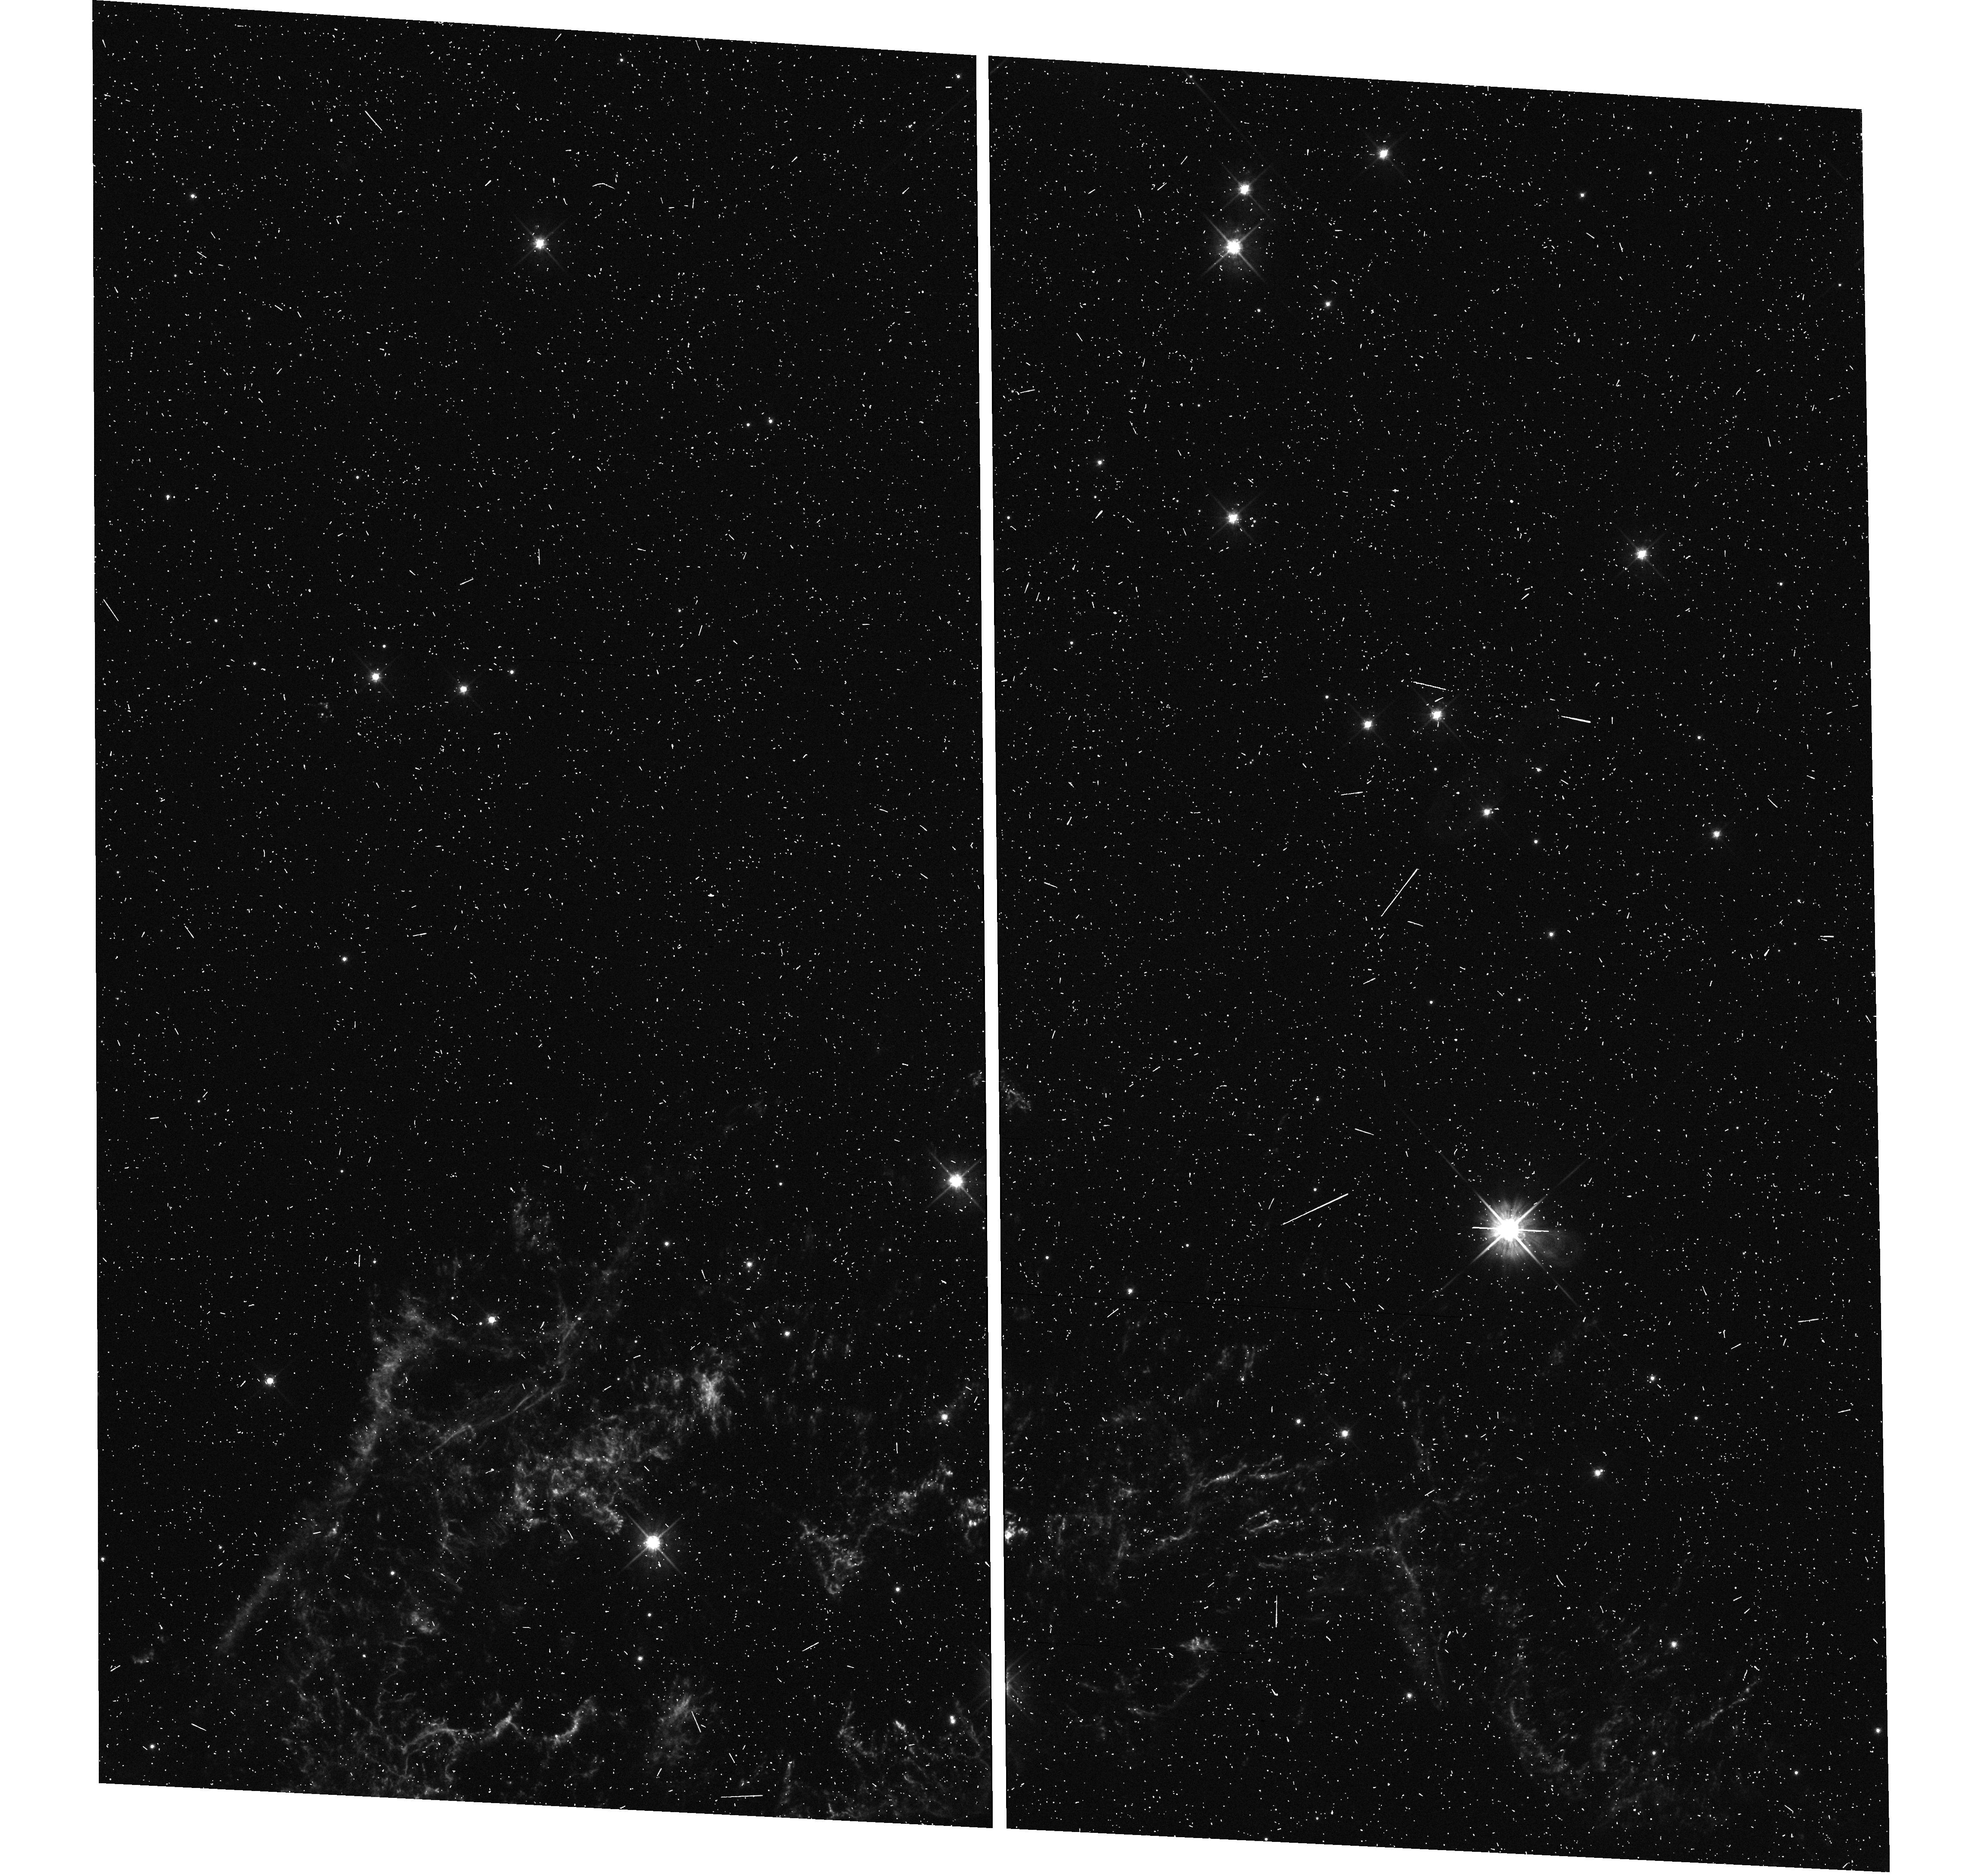
Target: CAS-A-NORTH. Instrument: WFC3/UVIS. Filter: F625W. Exposure: 8 min. Observation ID: hst_15337_02_wfc3_uvis_f625w_idg802

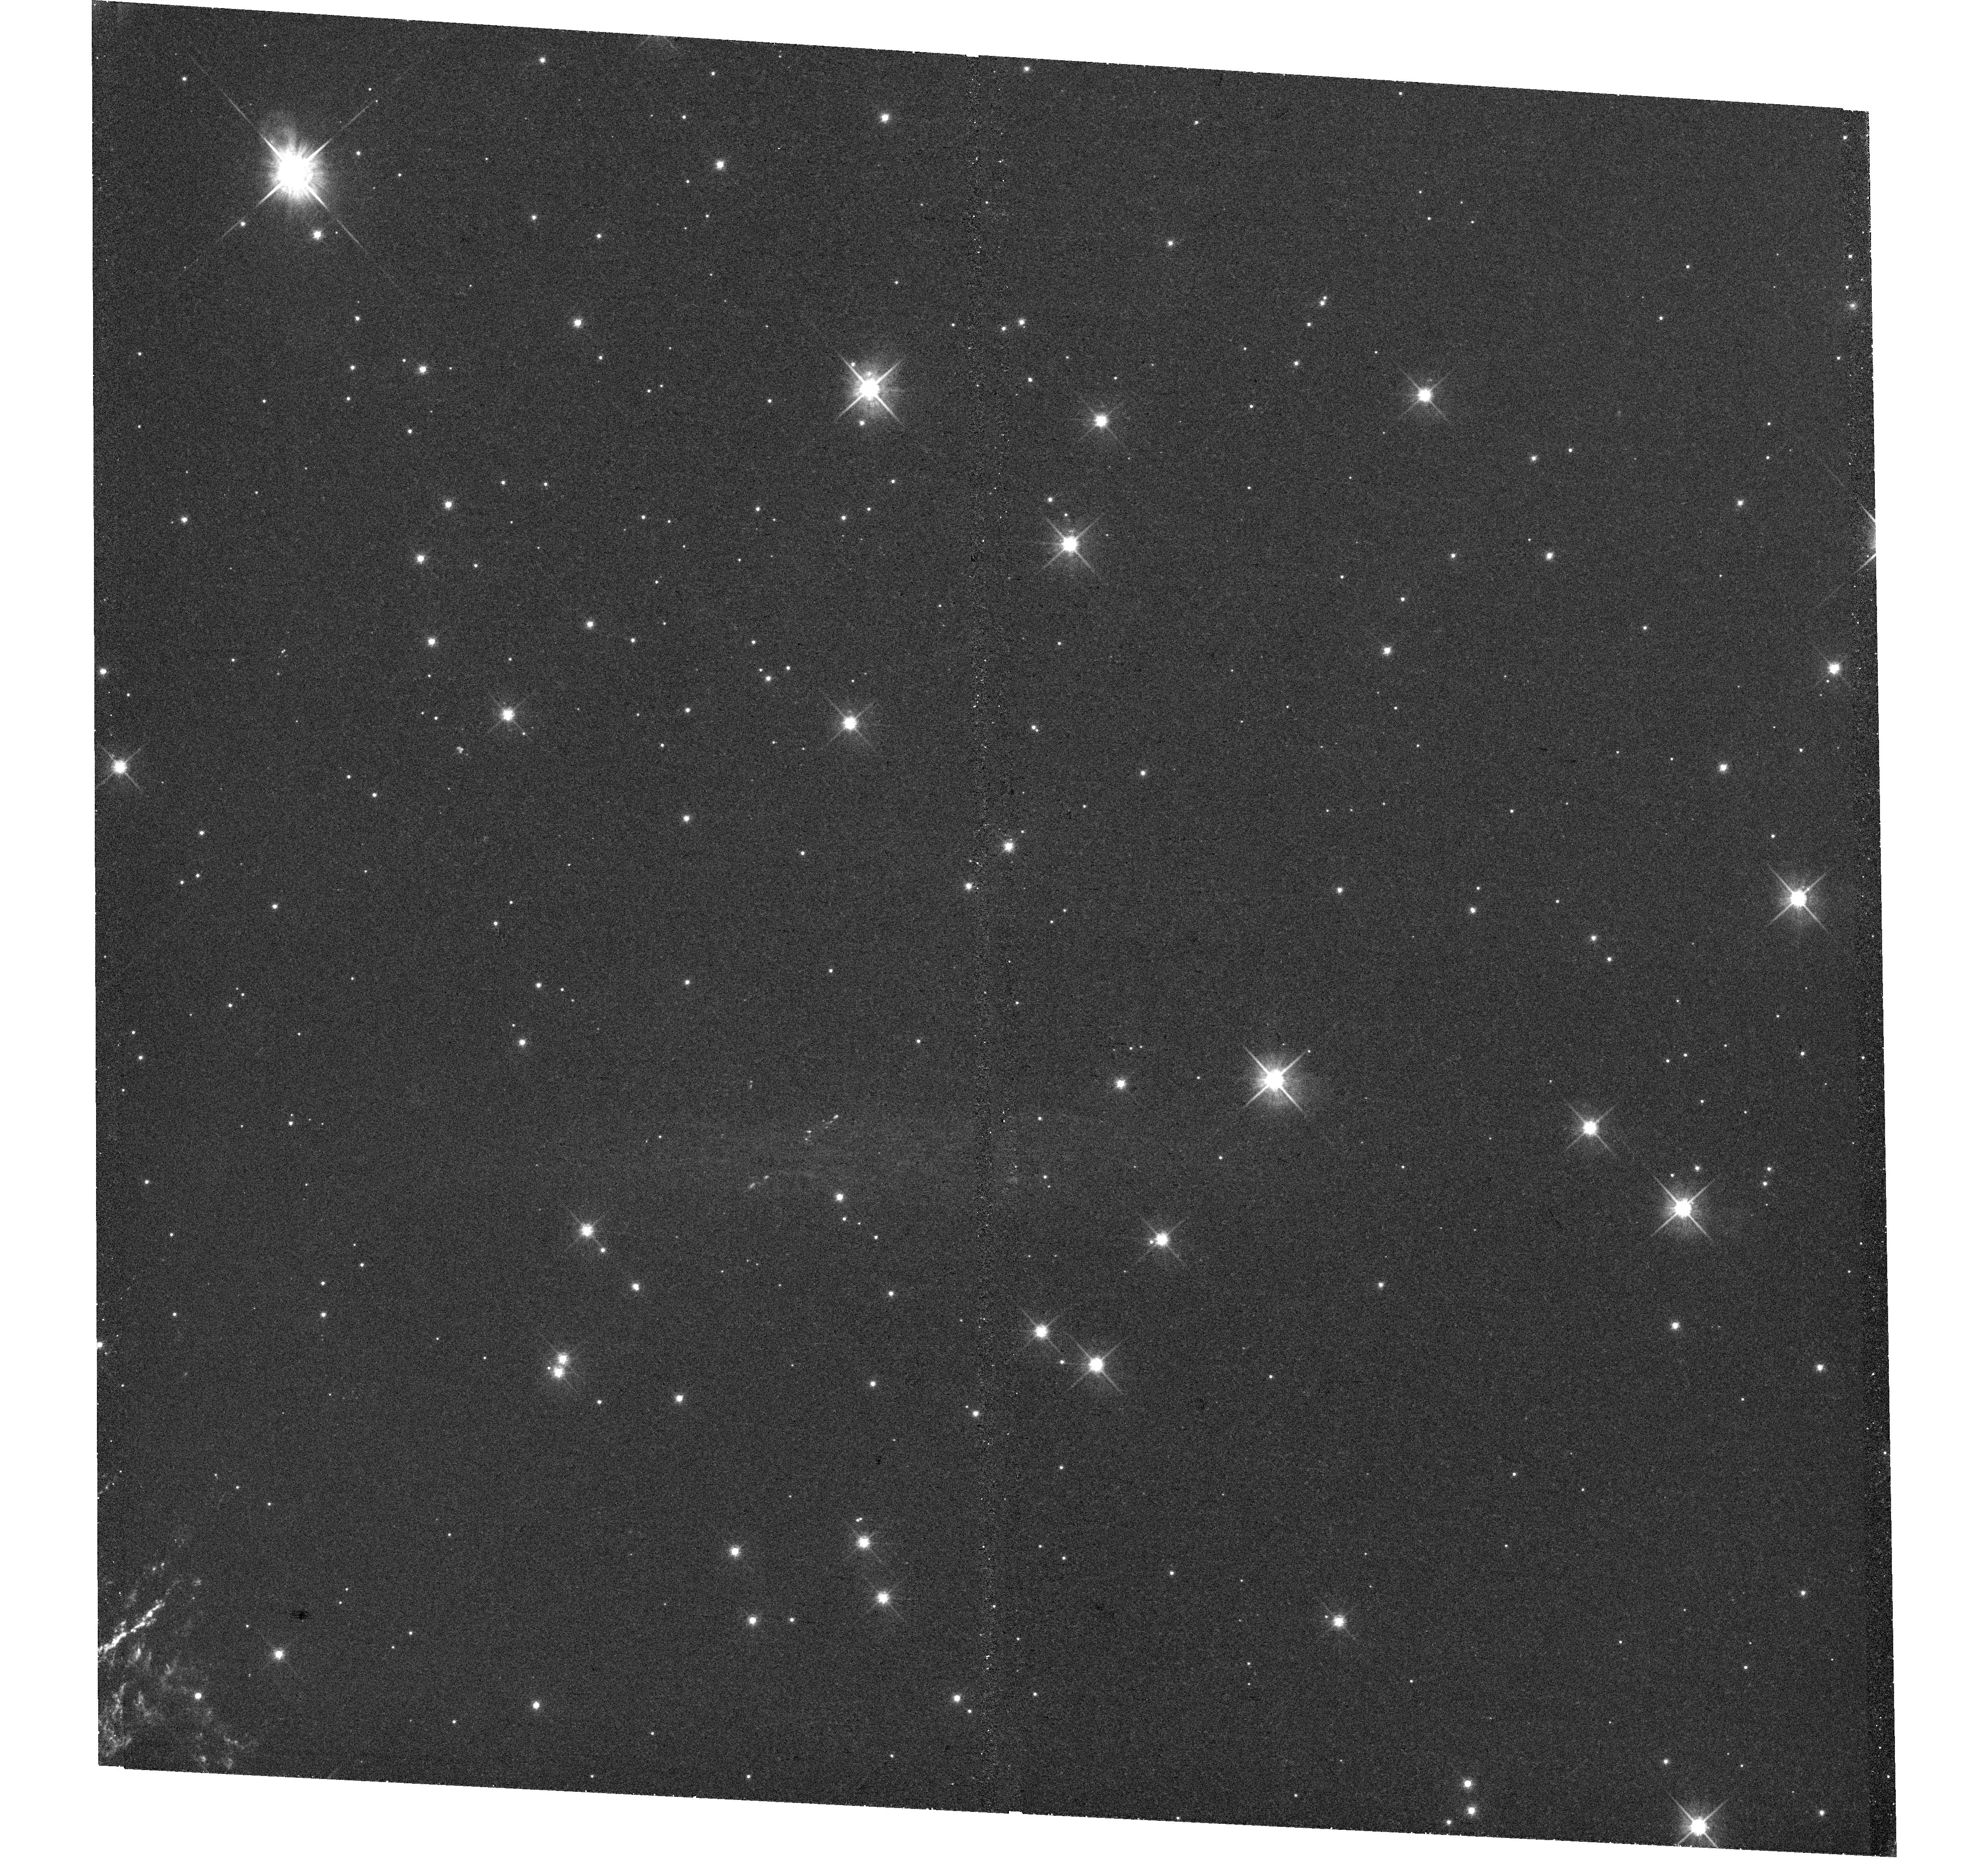
Target: CAS-A-NW. Instrument: WFC3/UVIS. Filter: F625W. Exposure: 33 min. Observation ID: hst_15337_03_wfc3_uvis_f625w_idg803

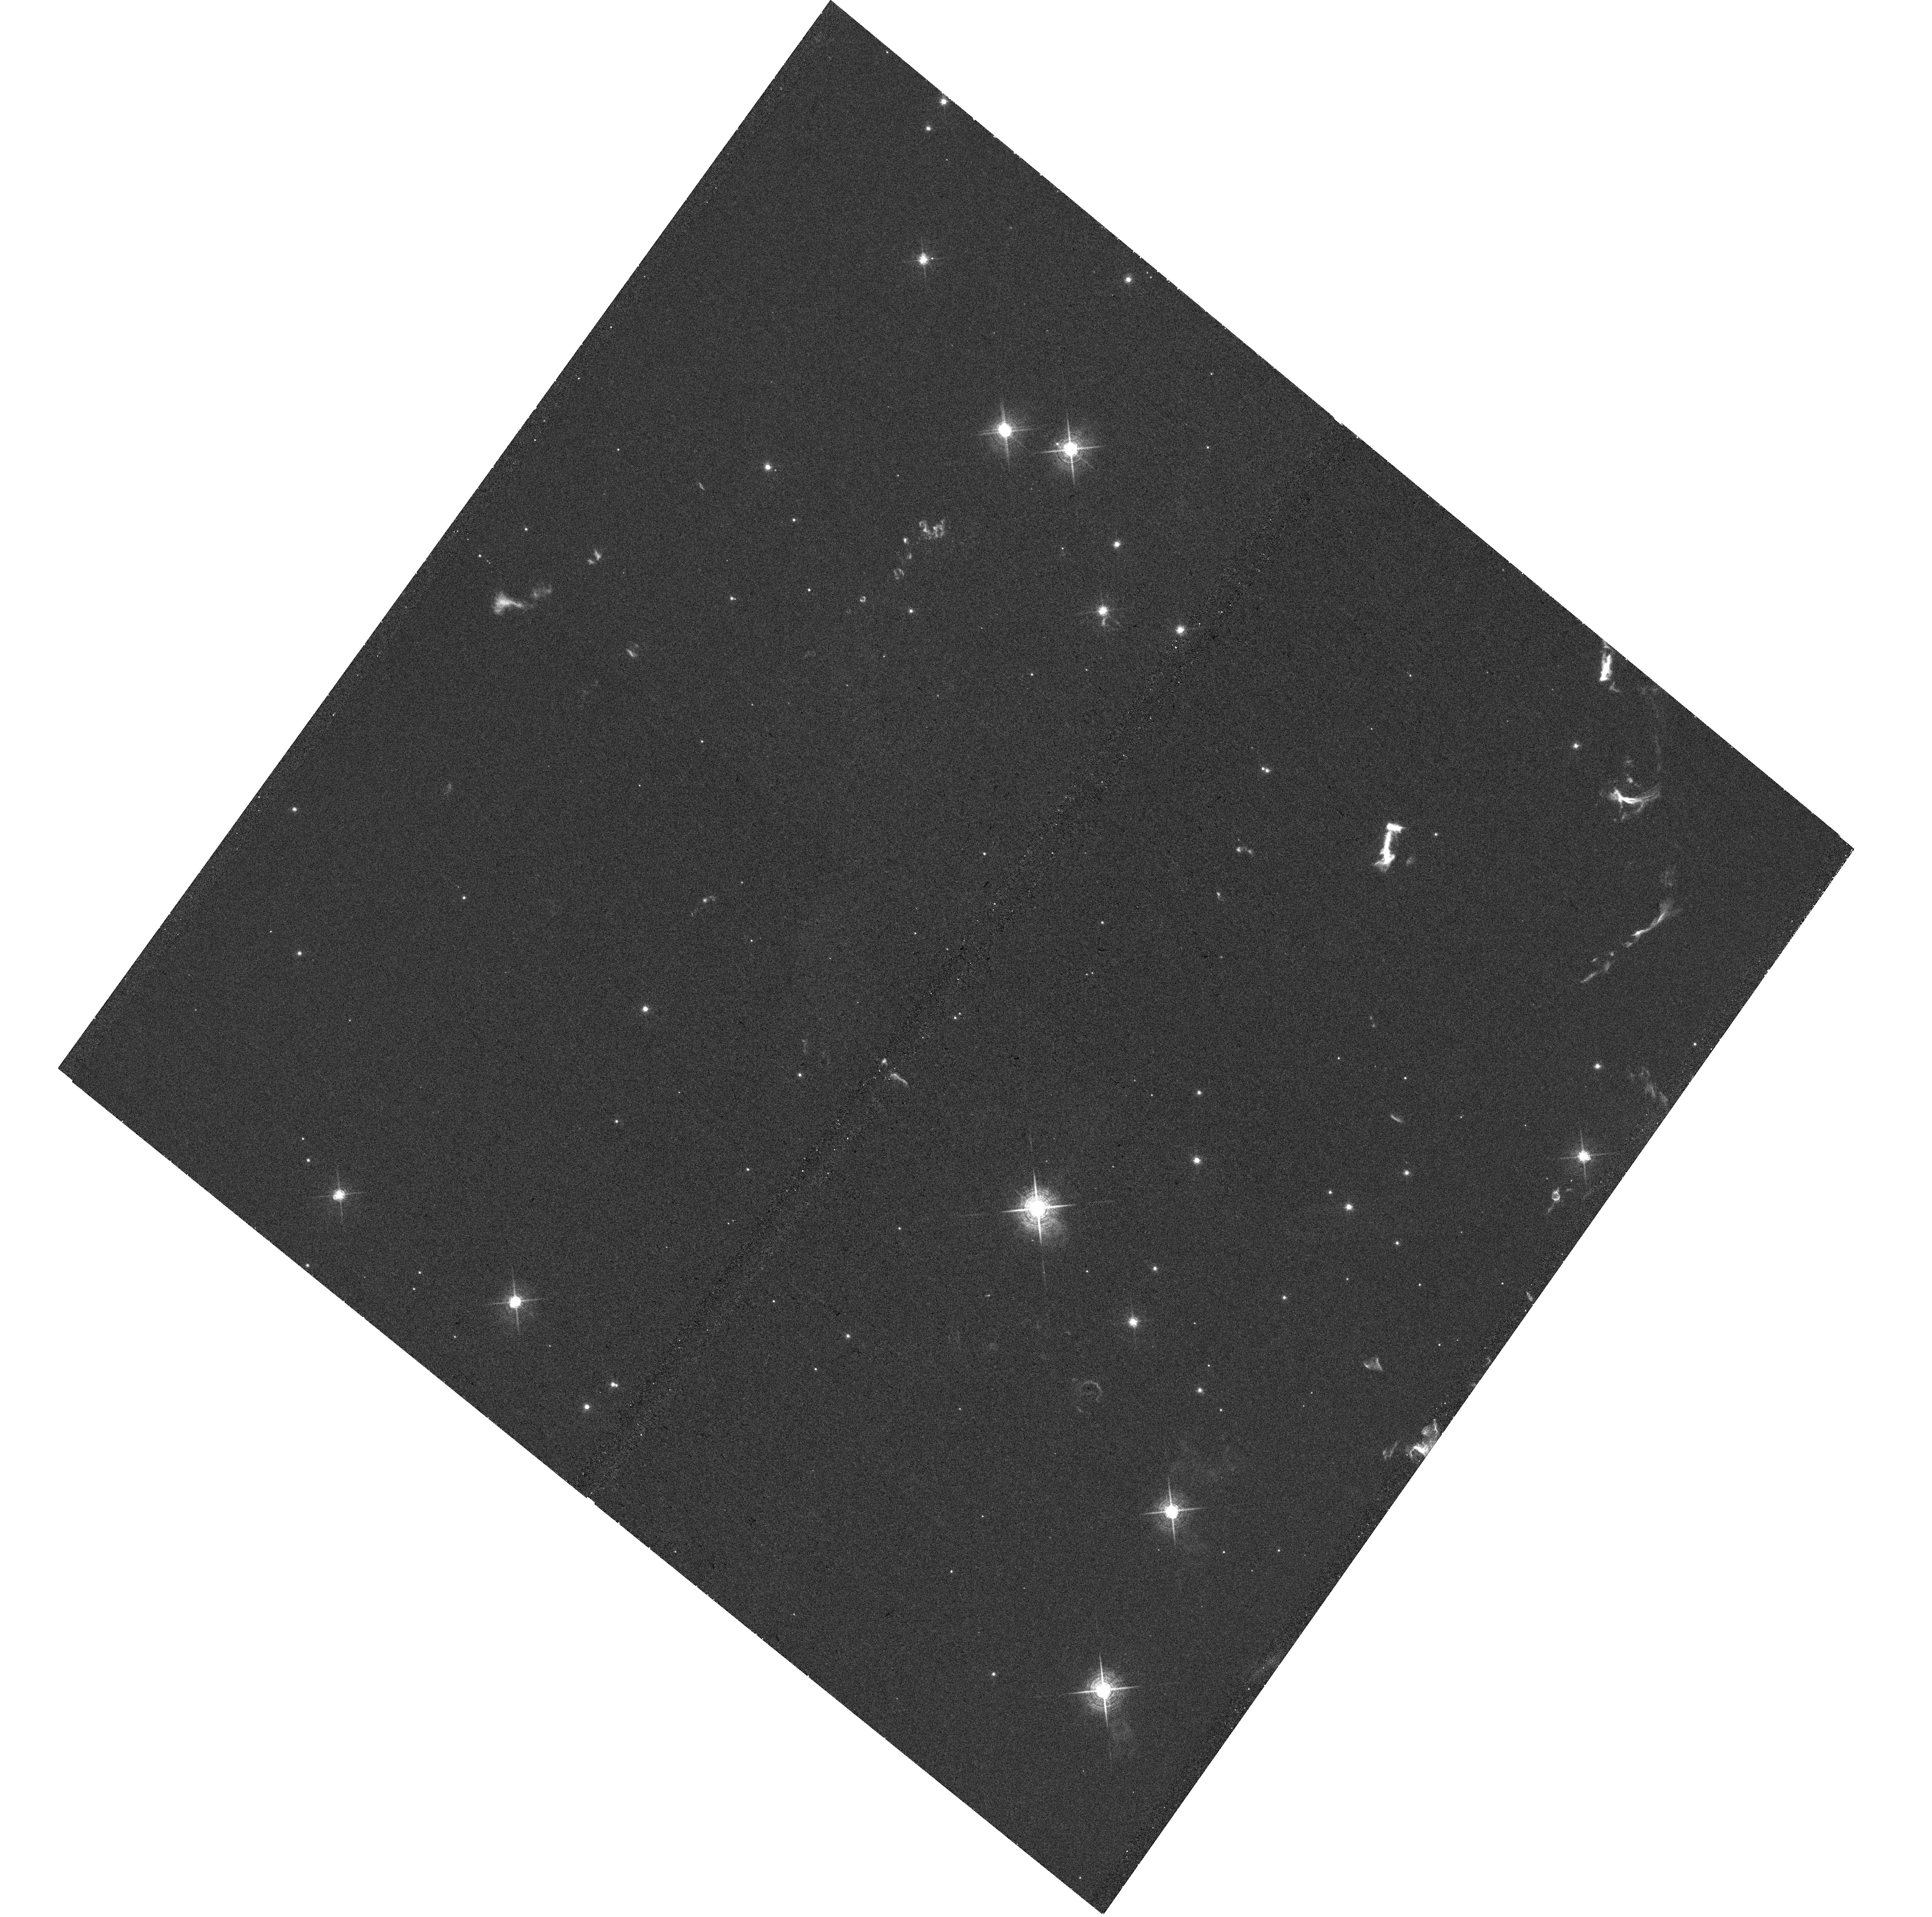
Target: CAS-A-SOUTH-CENTER. Instrument: WFC3/UVIS. Filter: F657N. Exposure: 31 min. Observation ID: hst_15337_a4_wfc3_uvis_f657n_idg8a4

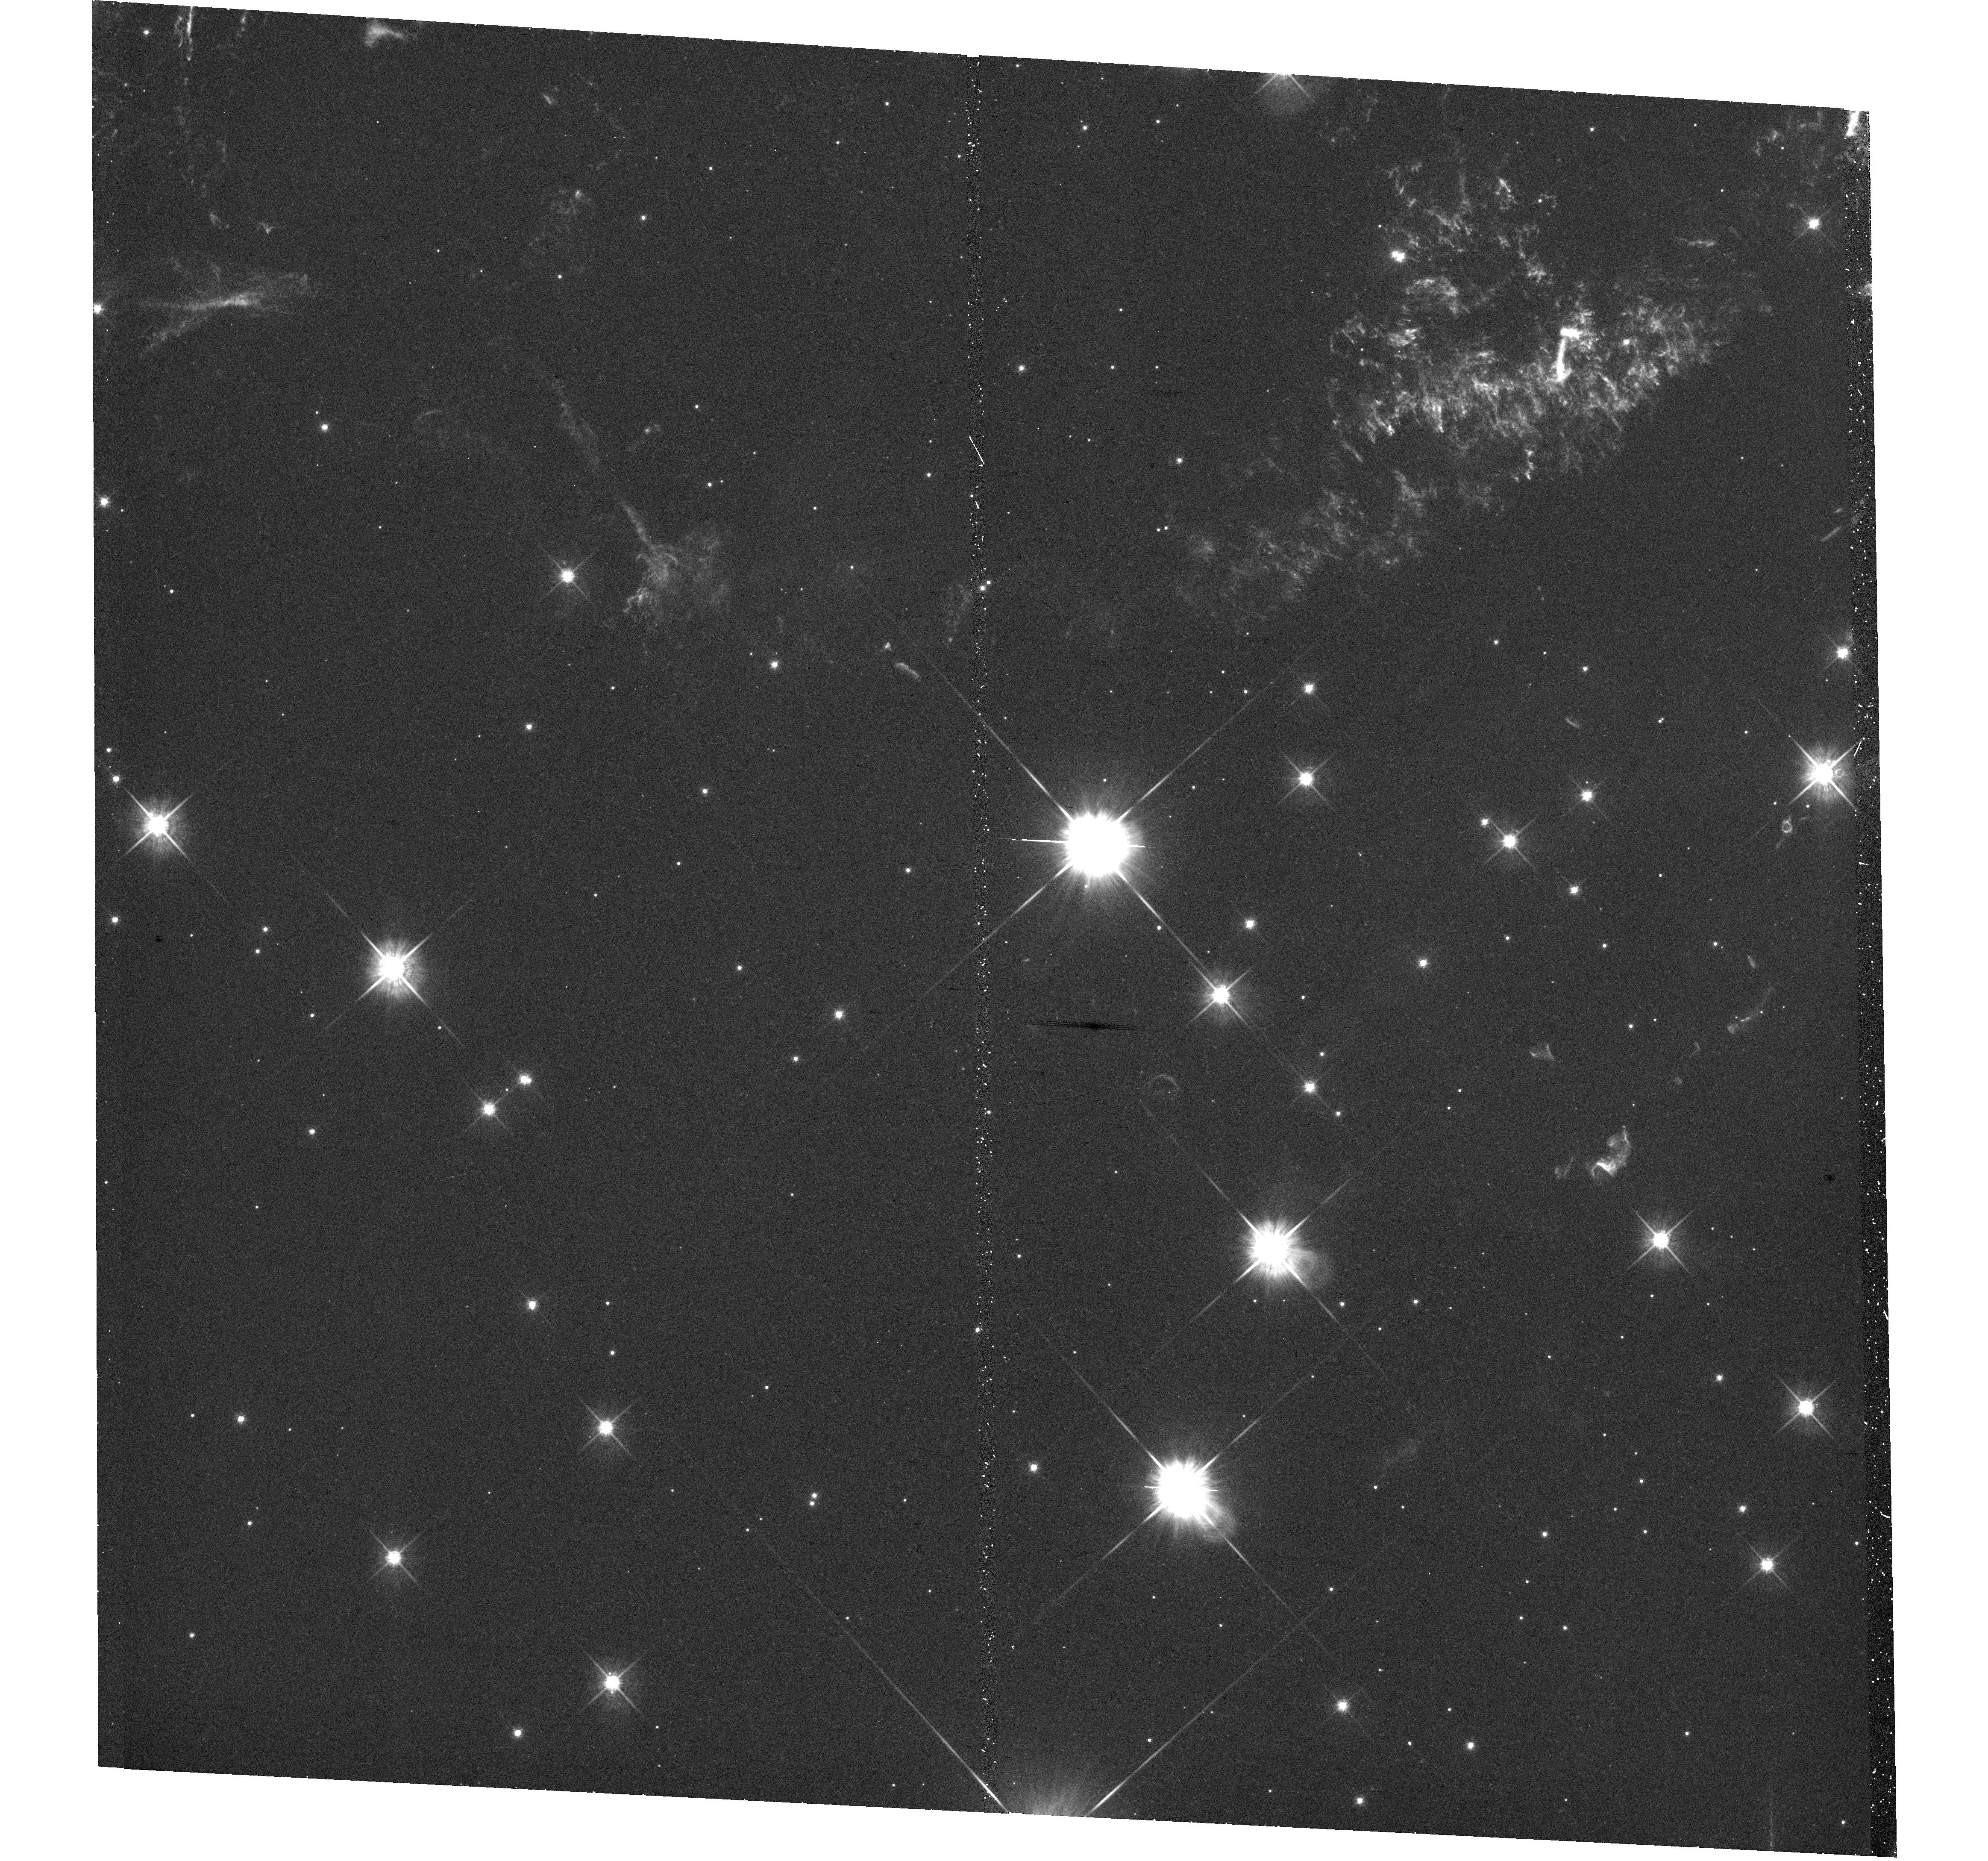
Target: CAS-A-SOUTH. Instrument: WFC3/UVIS. Filter: F625W. Exposure: 25 min. Observation ID: hst_15337_b2_wfc3_uvis_f625w_idg8b2

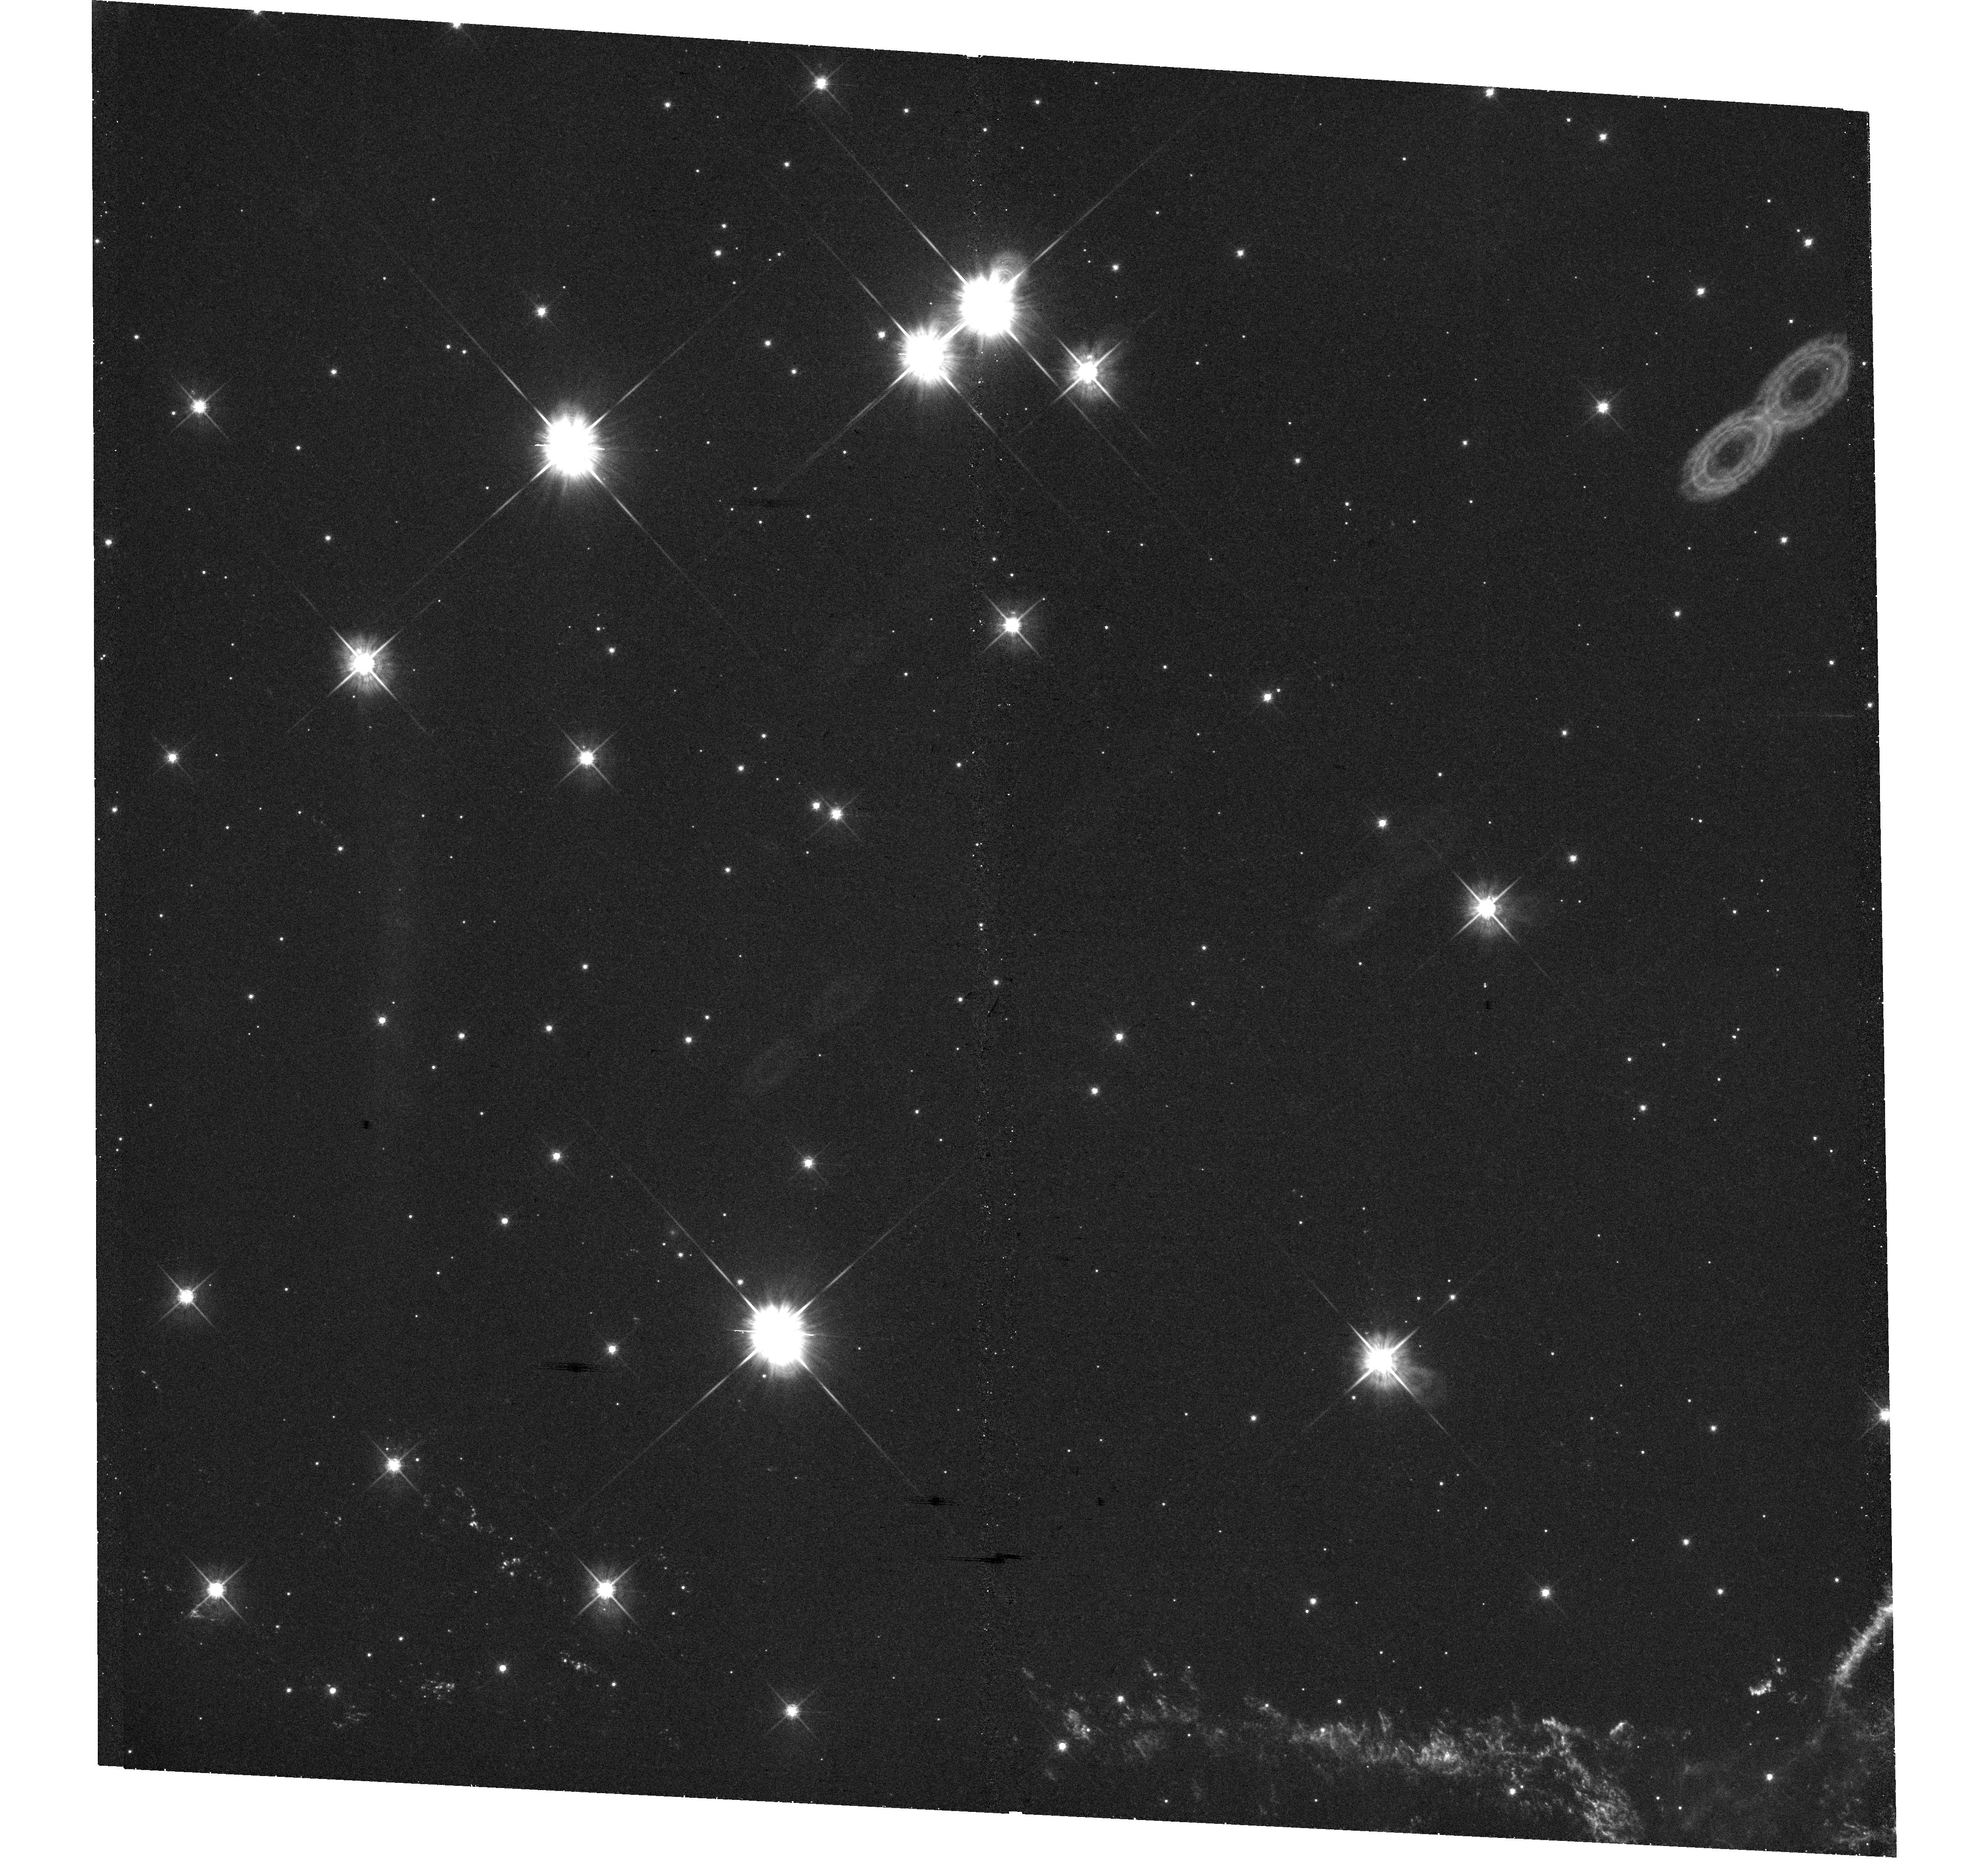
Target: CAS-A-NE. Instrument: WFC3/UVIS. Filter: F625W. Exposure: 34 min. Observation ID: hst_15337_01_wfc3_uvis_f625w_idg801

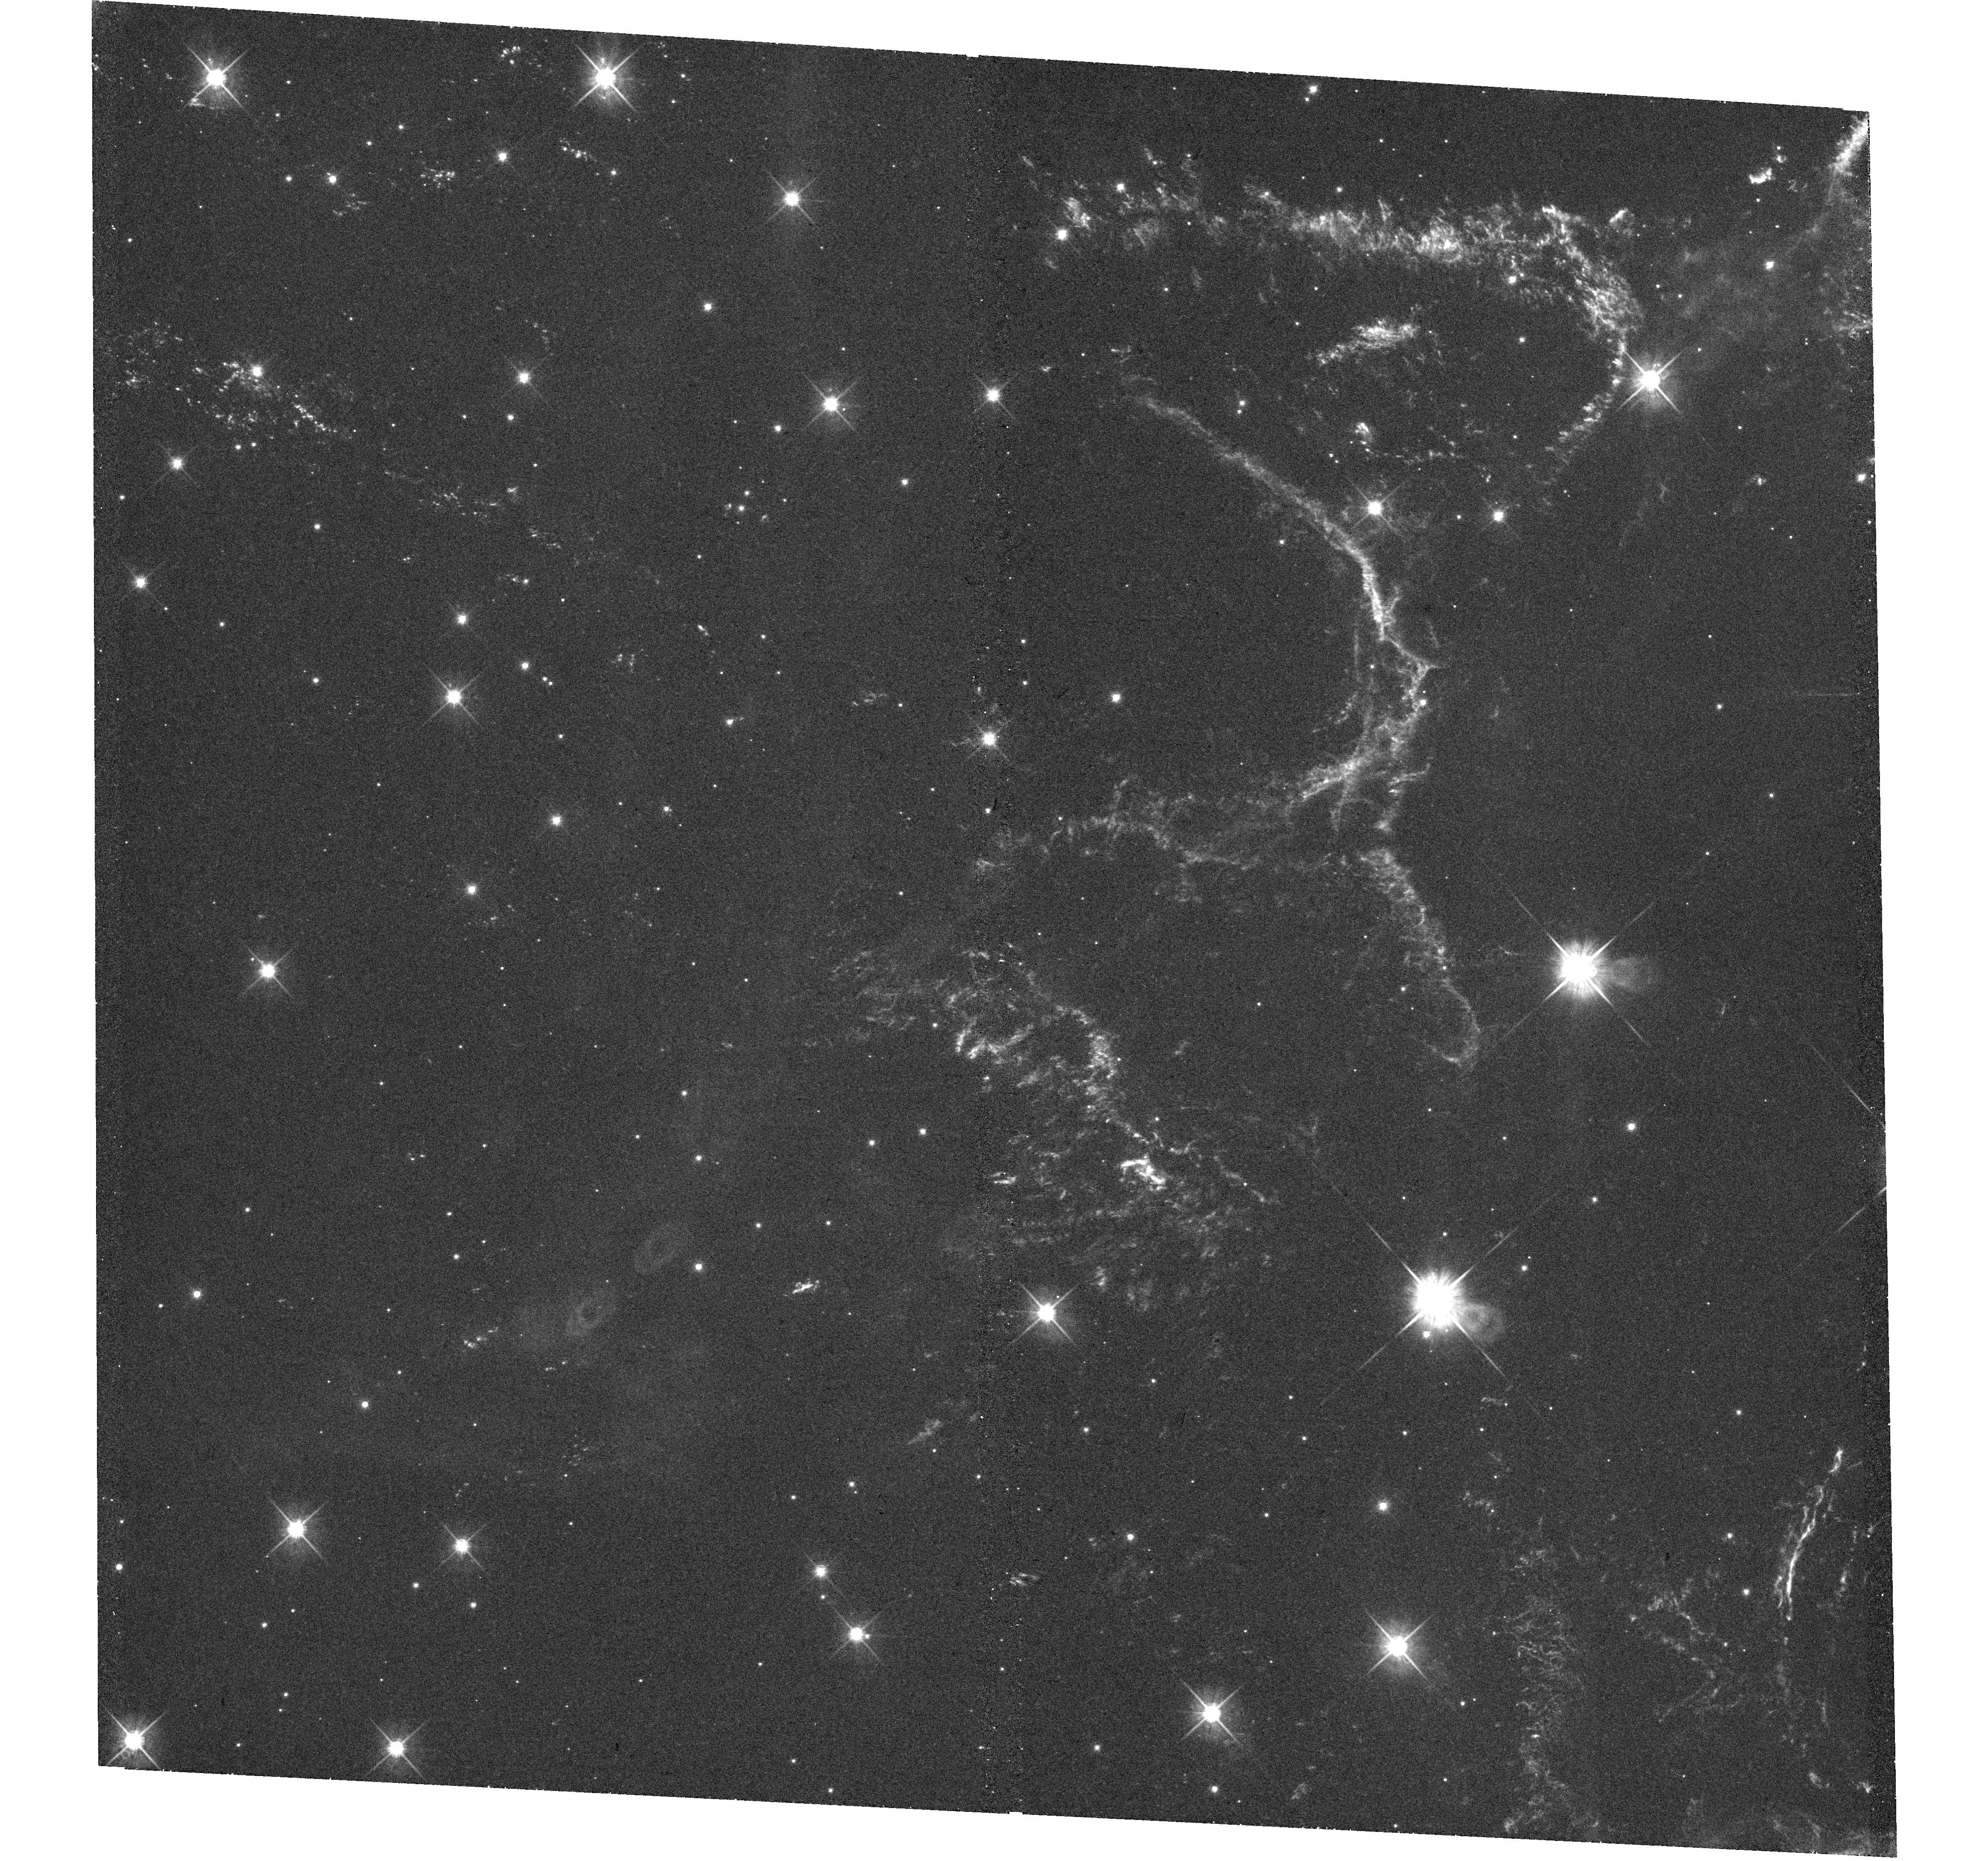
Target: CAS-A-EAST. Instrument: WFC3/UVIS. Filter: F625W. Exposure: 34 min. Observation ID: hst_15337_a1_wfc3_uvis_f625w_idg8a1

An HST Survey of Cassiopeia As Reverse Shock, High-Velocity Ejecta, and Shocked Clouds of Pre-SN Mass Loss (PI: Fesen, Robert A.)

The young Galactic supernova remnant Cassiopeia A (Cas A) provides us with the clearest look at the properties and explosion dynamics of a high mass, core-collapse supernova (CCSN). With an explosion date around 1670, Cas A is the youngest Galactic core-collapse SNR known and, at an estimated distance of 3.4 kpc, it is also among the closest. Cas A's main shell ejecta knots are typically 0.1 - 0.5 arcsec in size and can show emission and morphological changes on timescales of just a few months. No other remnant, with the exception of SN 1987A, shows such rapid optical changes across large portions of its structure. Here we propose a new, complete optical survey of Cas A, the first since 2004, in order to measure the velocity and asymmetry of Cas A's reverse shock front across the whole remnant and map the distribution of its high-velocity outer ejecta, particularly in regions which align to the motion of the central compact source. Halpha images of the remnant's shocked CSM clumps will also provide strong tests of shock-cloud models across a broad range of cloud densities and sizes. These data will constitute a rich and unique archive both for Cas A and the general study of high mass CCSNe.